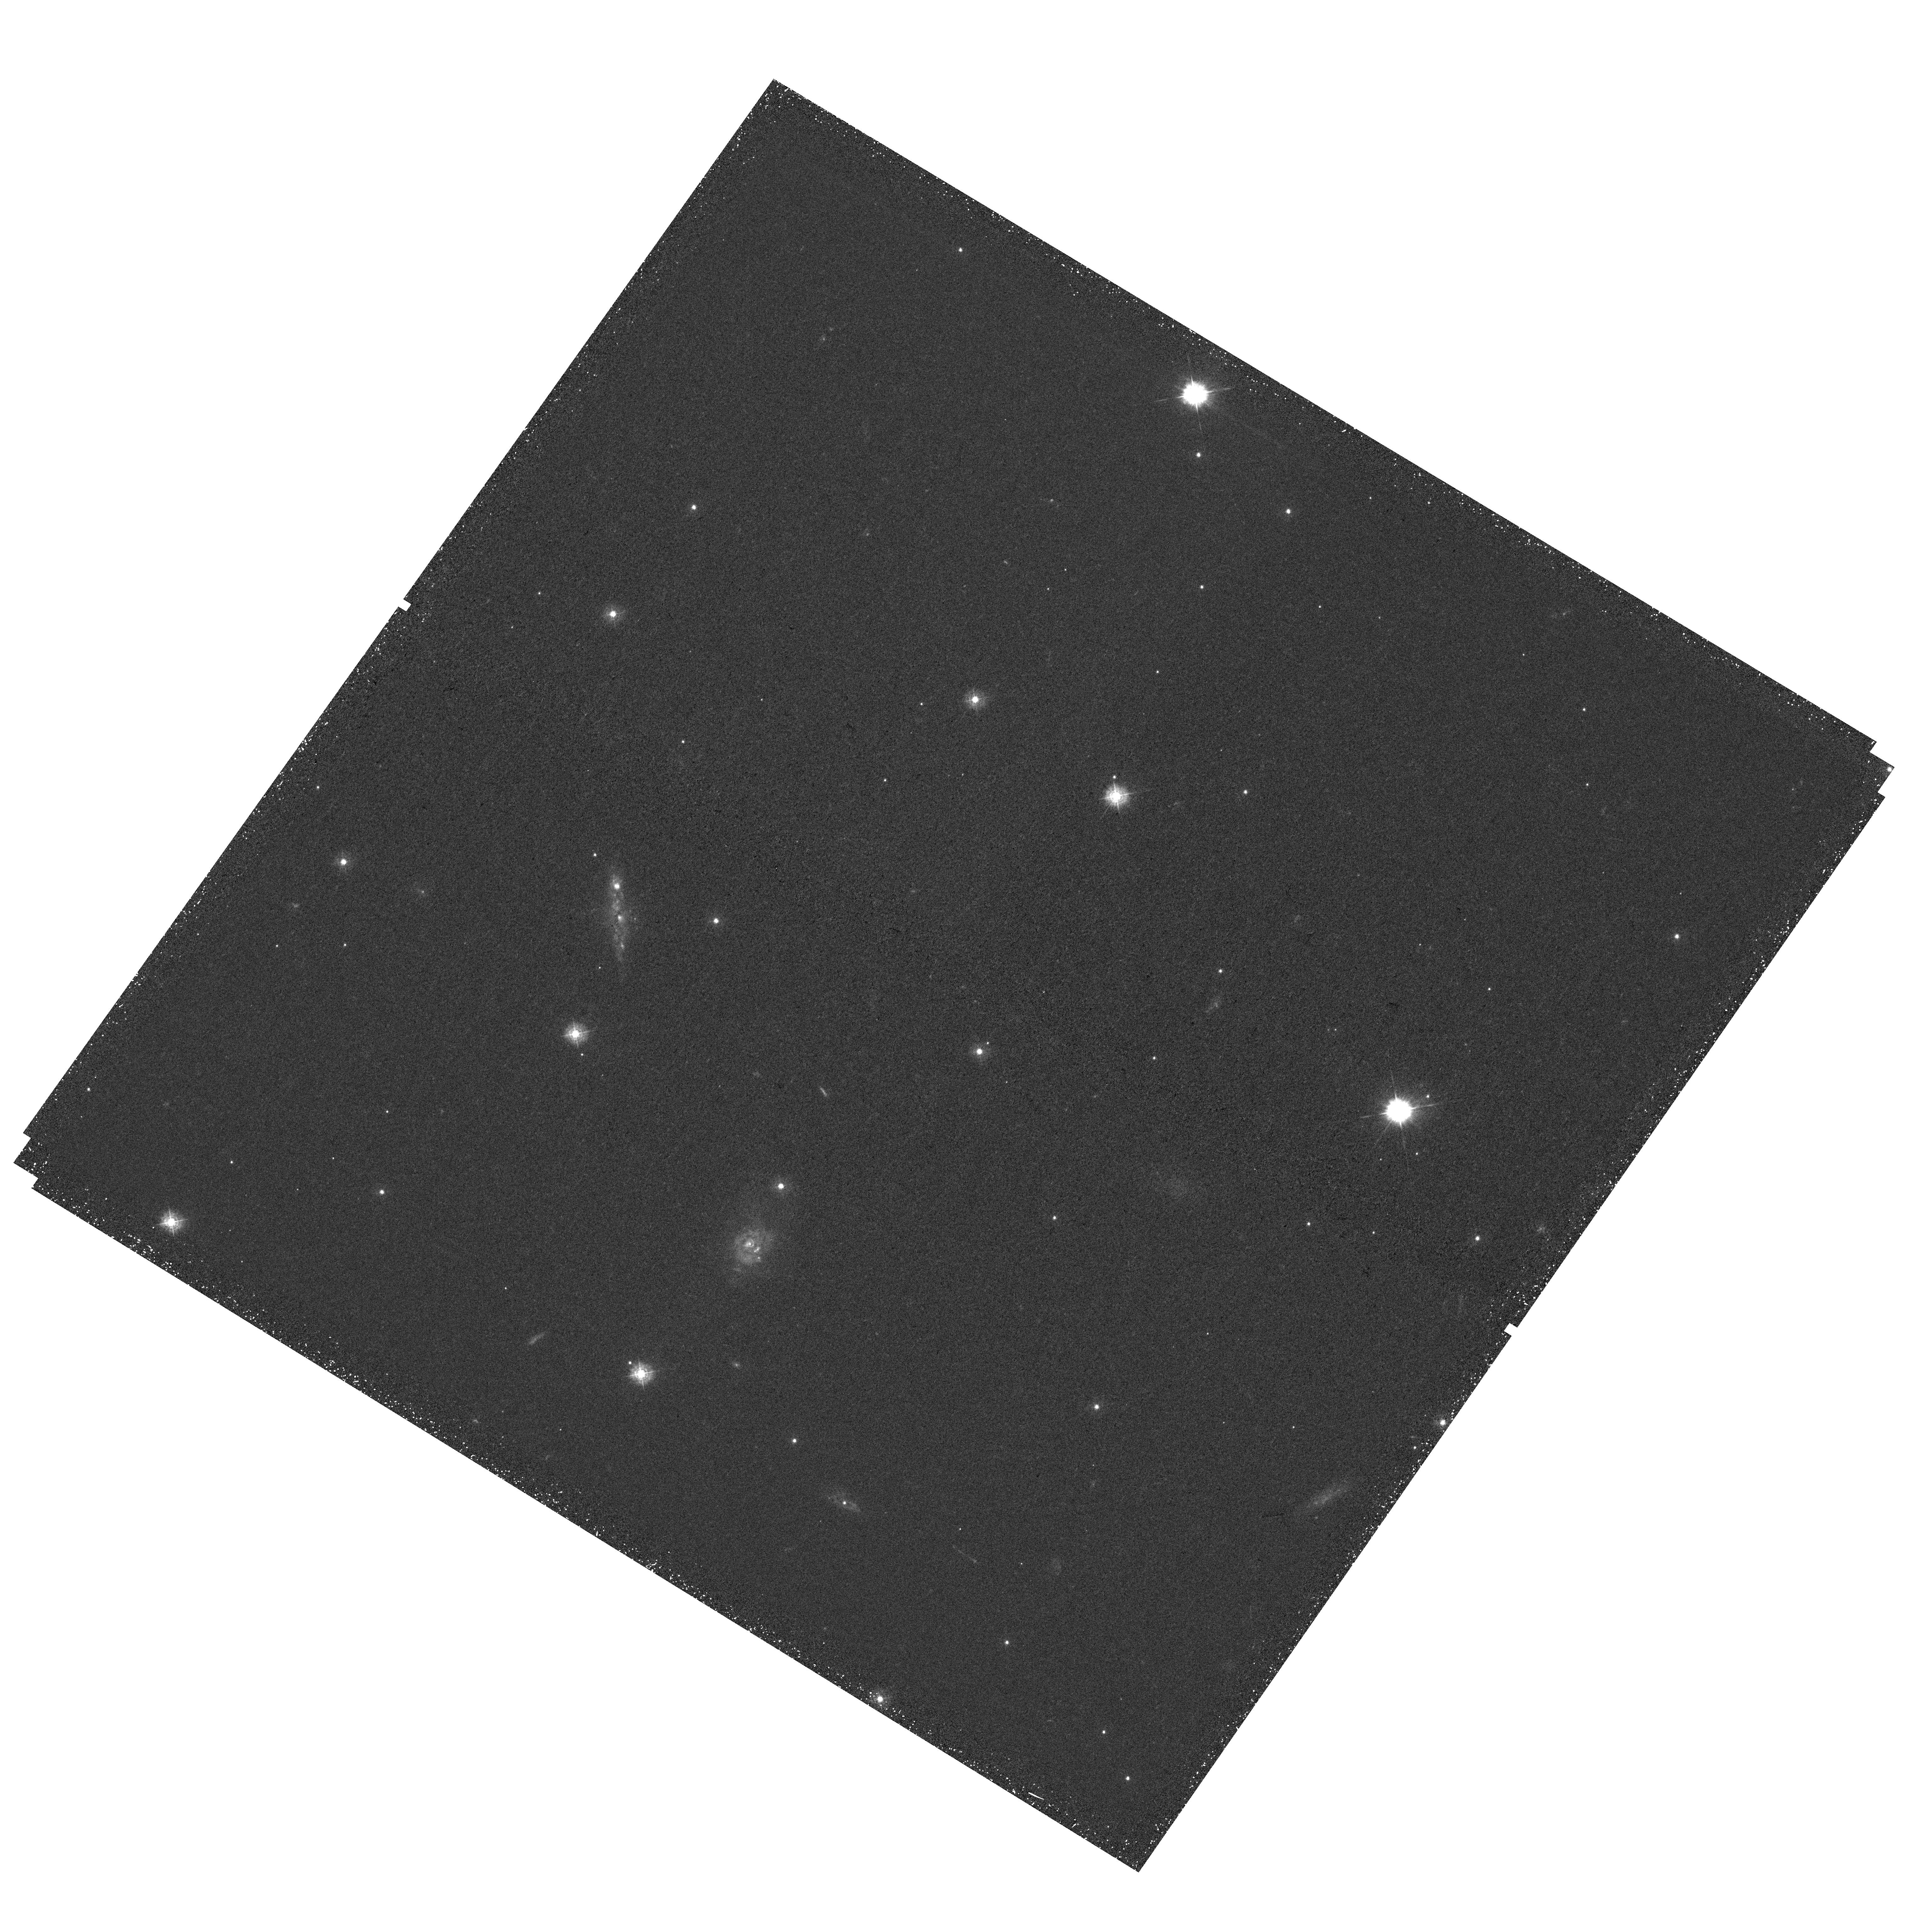
Target: IRASF14378-3651. Instrument: WFC3/UVIS. Filter: F336W. Exposure: 42 min. Observation ID: hst_15472_02_wfc3_uvis_f336w_idsy02

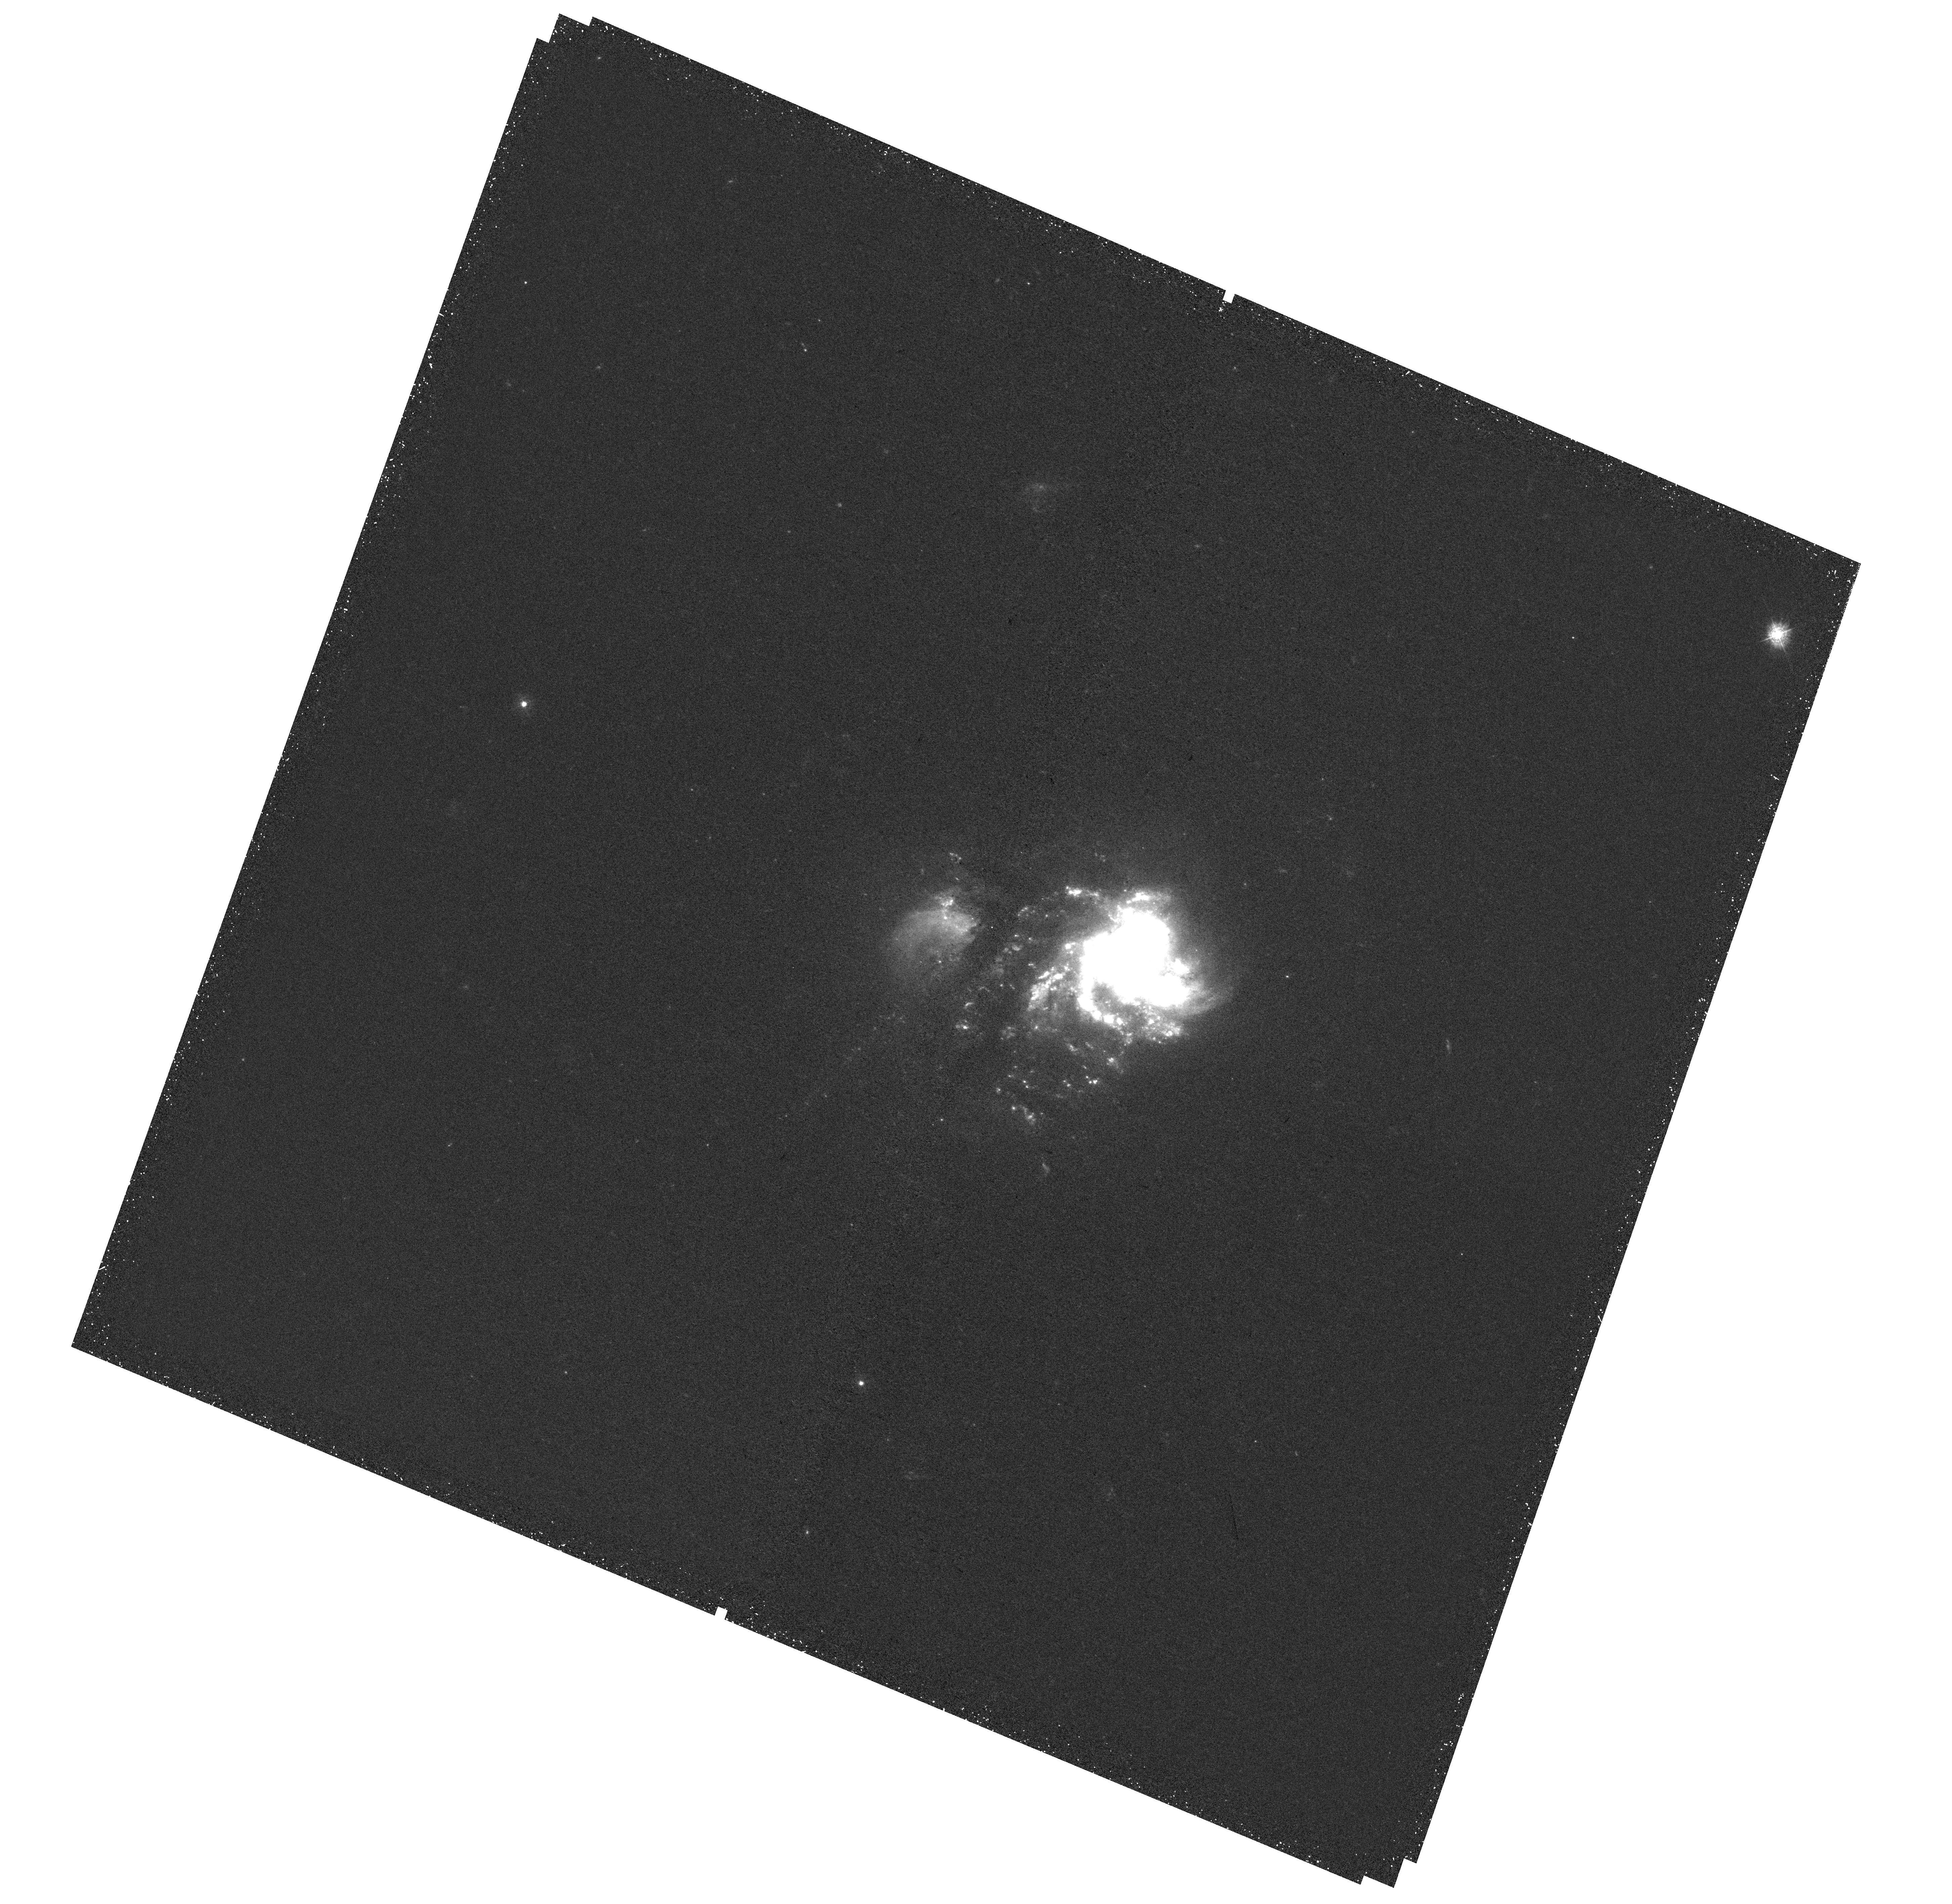
Target: IC-1623. Instrument: WFC3/UVIS. Filter: F336W. Exposure: 41 min. Observation ID: hst_15472_08_wfc3_uvis_f336w_idsy08

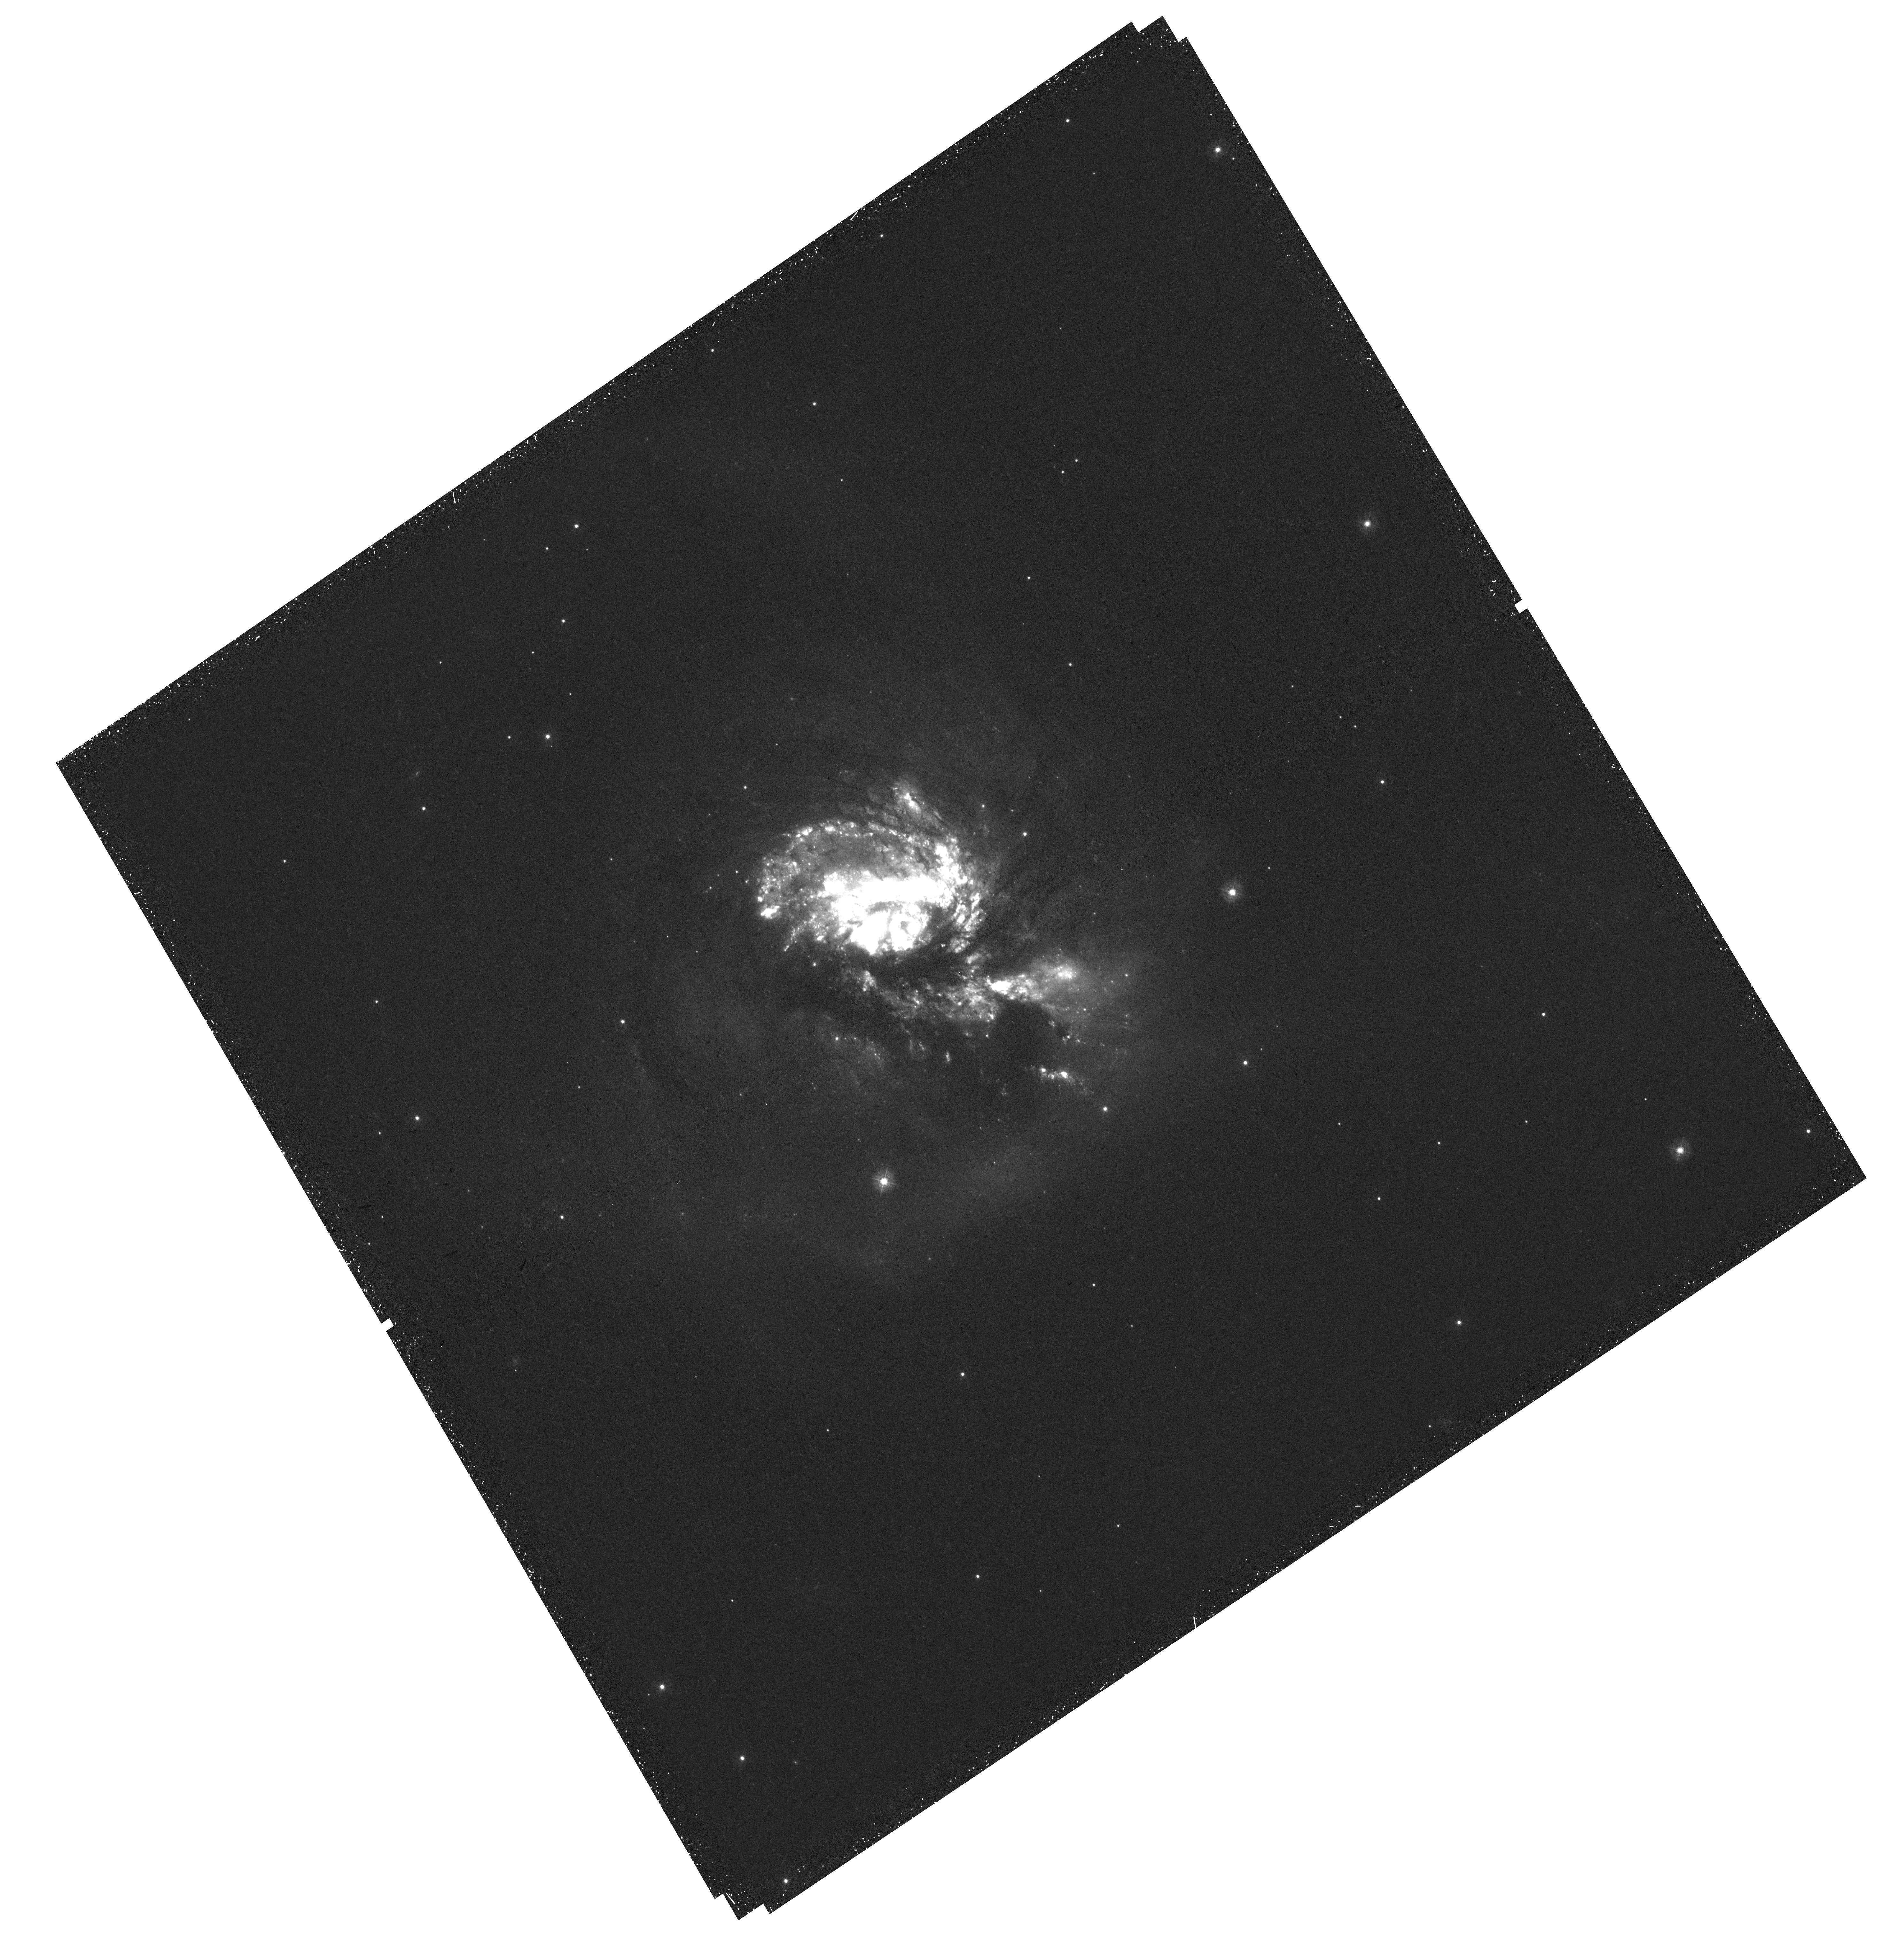
Target: NGC-3256. Instrument: WFC3/UVIS. Filter: F336W. Exposure: 43 min. Observation ID: hst_15472_04_wfc3_uvis_f336w_idsy04

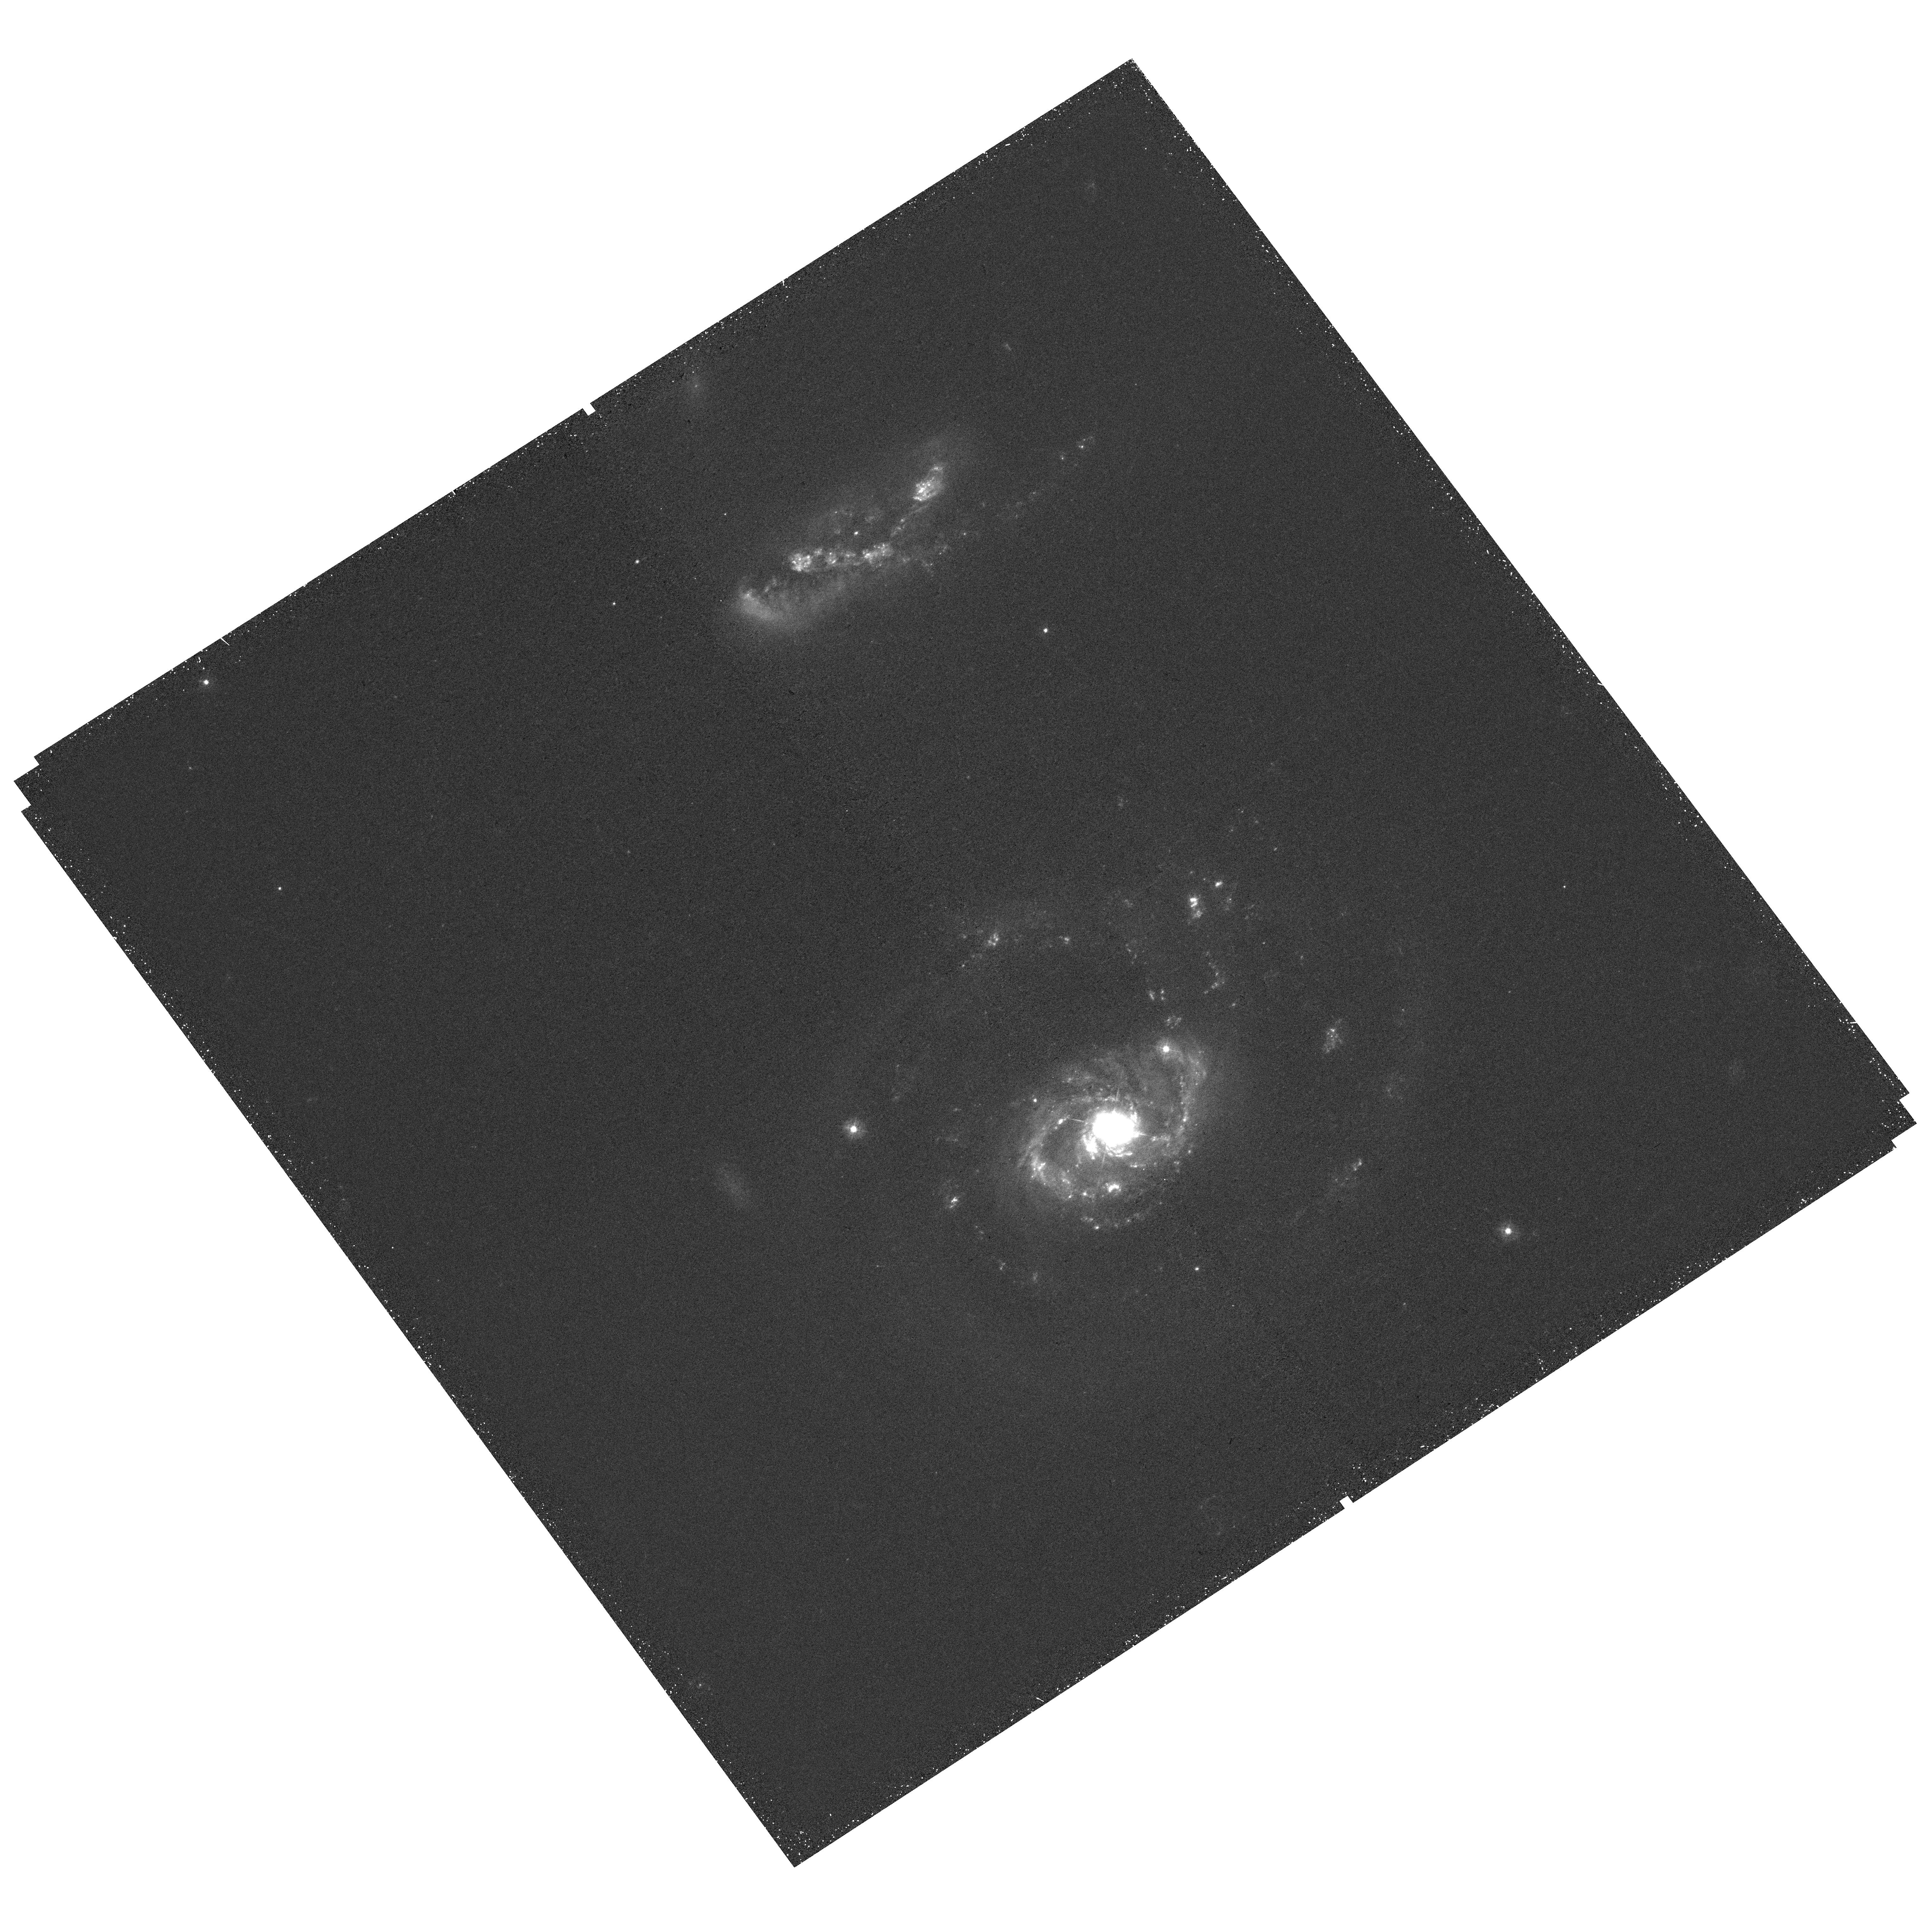
Target: NGC-7469. Instrument: WFC3/UVIS. Filter: F336W. Exposure: 41 min. Observation ID: hst_15472_09_wfc3_uvis_f336w_idsy09

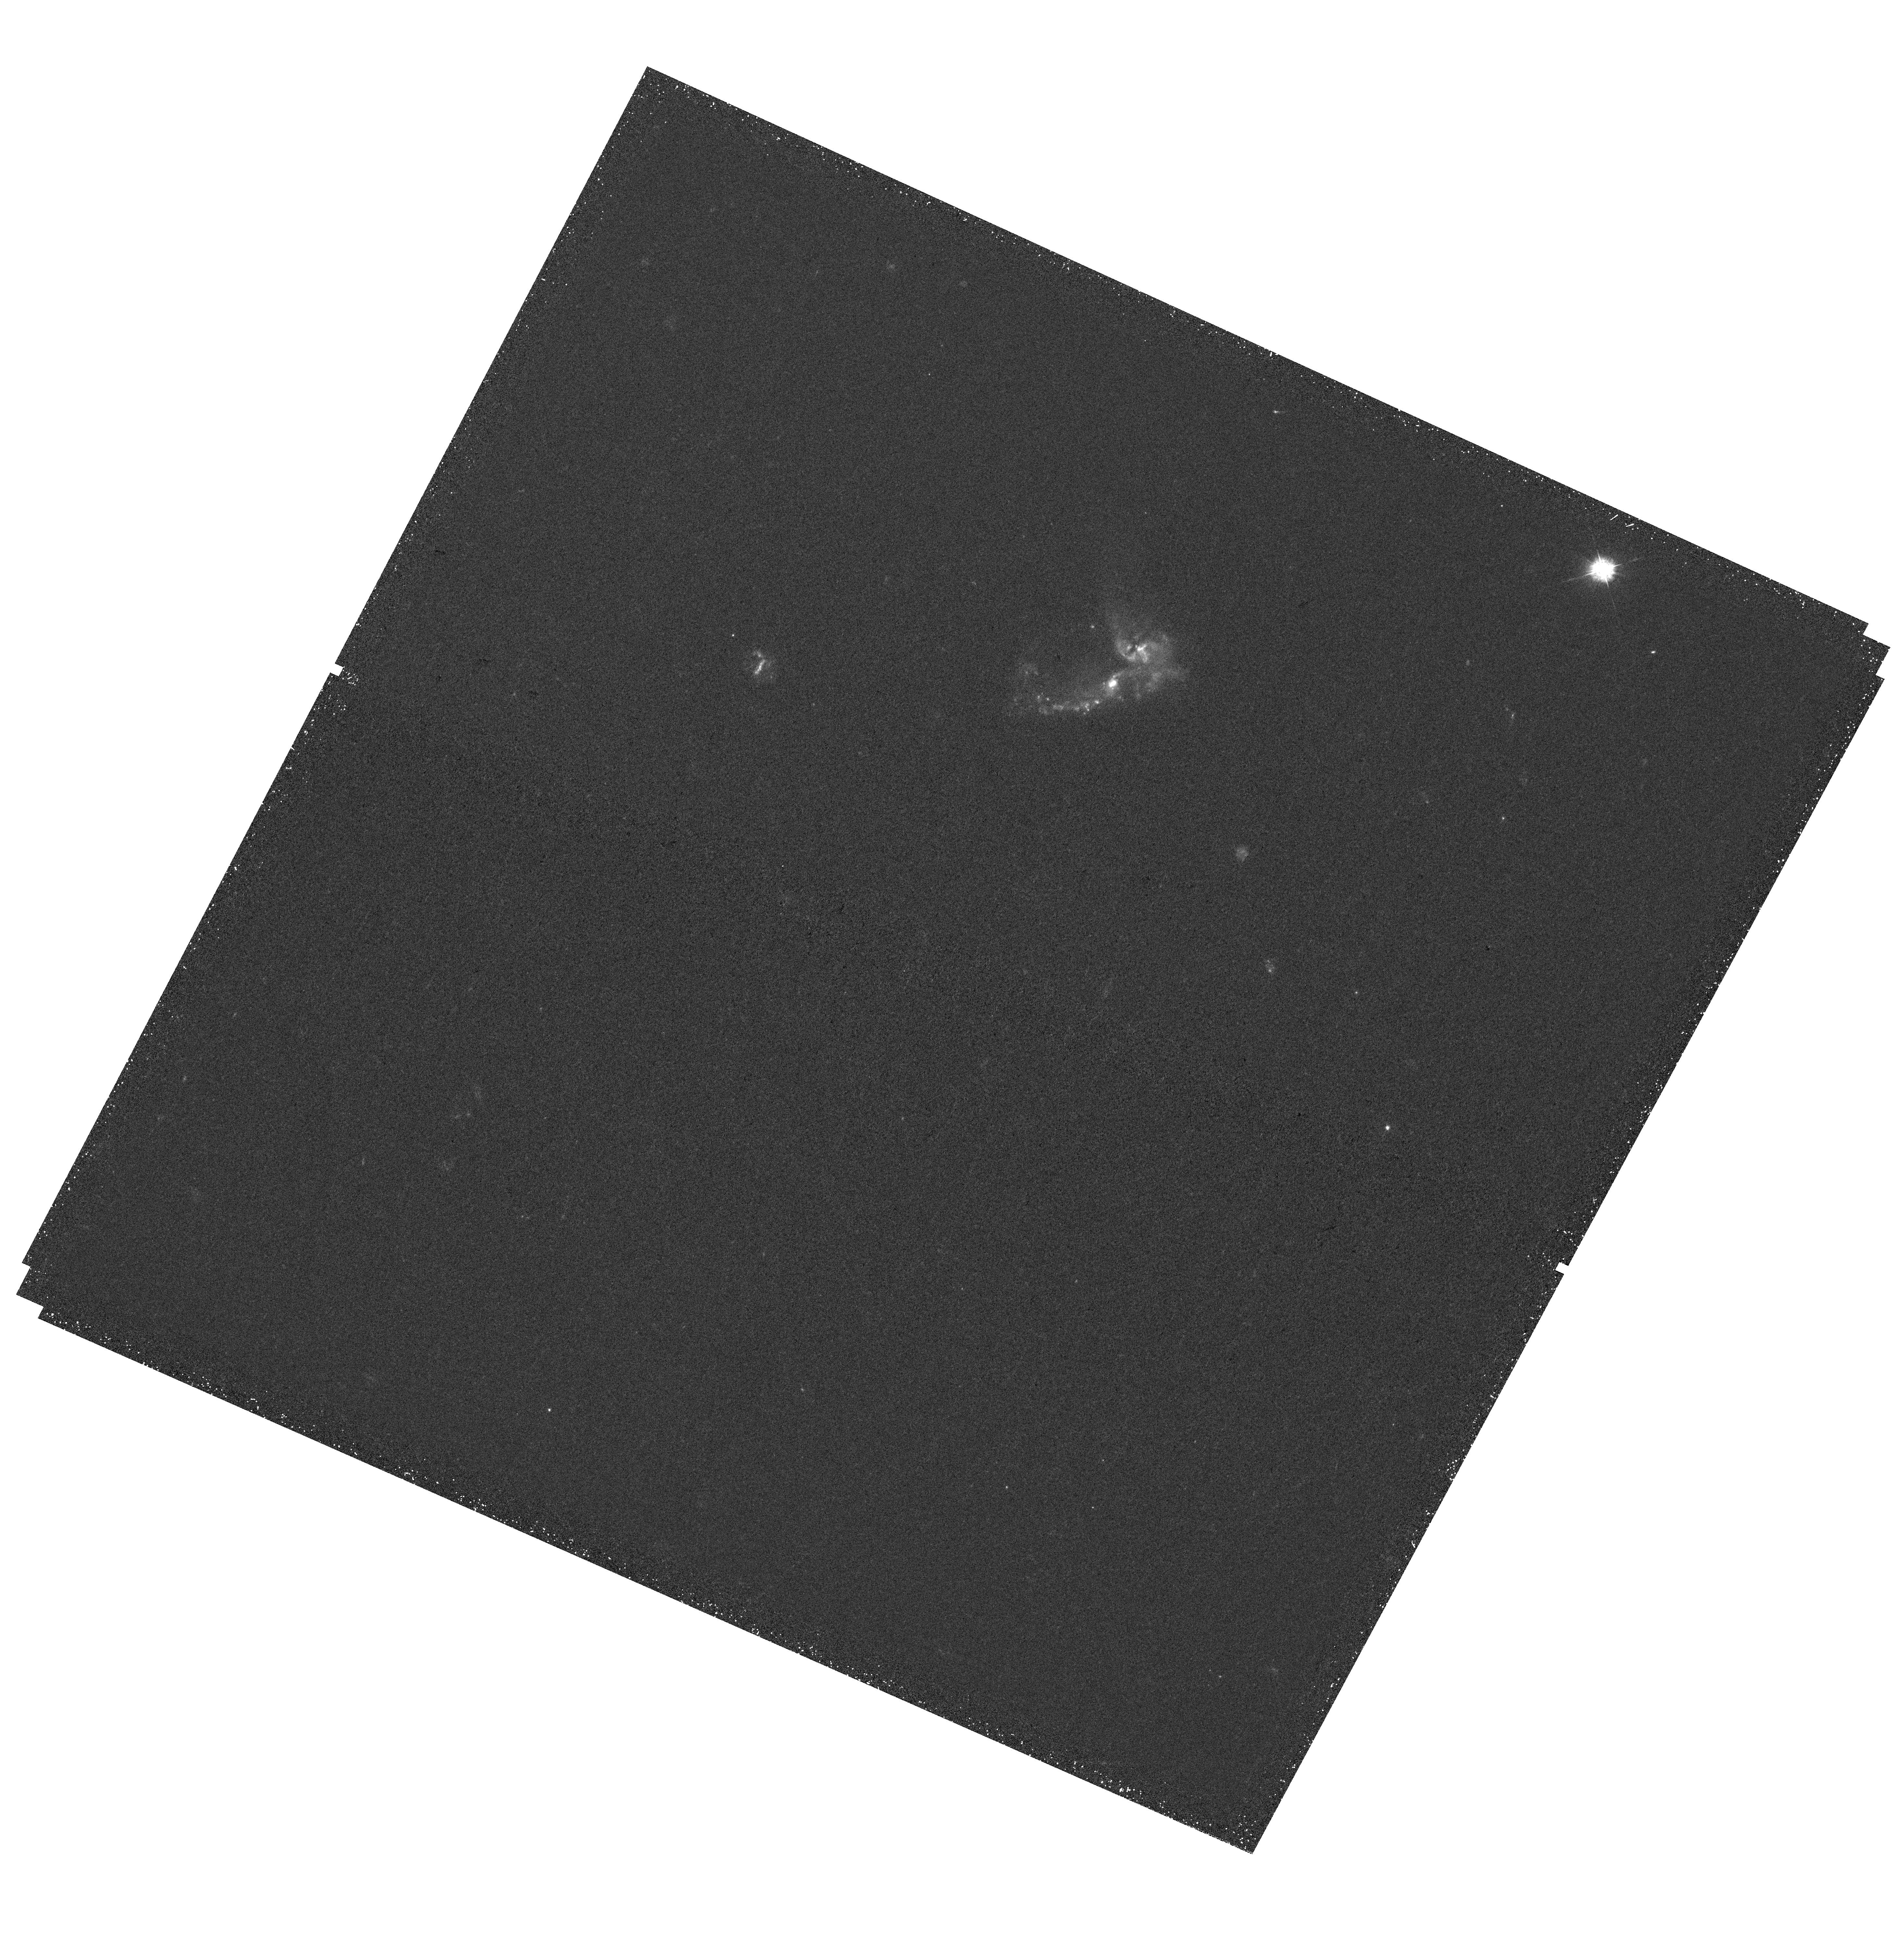
Target: IRASF08572+3915. Instrument: WFC3/UVIS. Filter: F336W. Exposure: 42 min. Observation ID: hst_15472_07_wfc3_uvis_f336w_idsy07

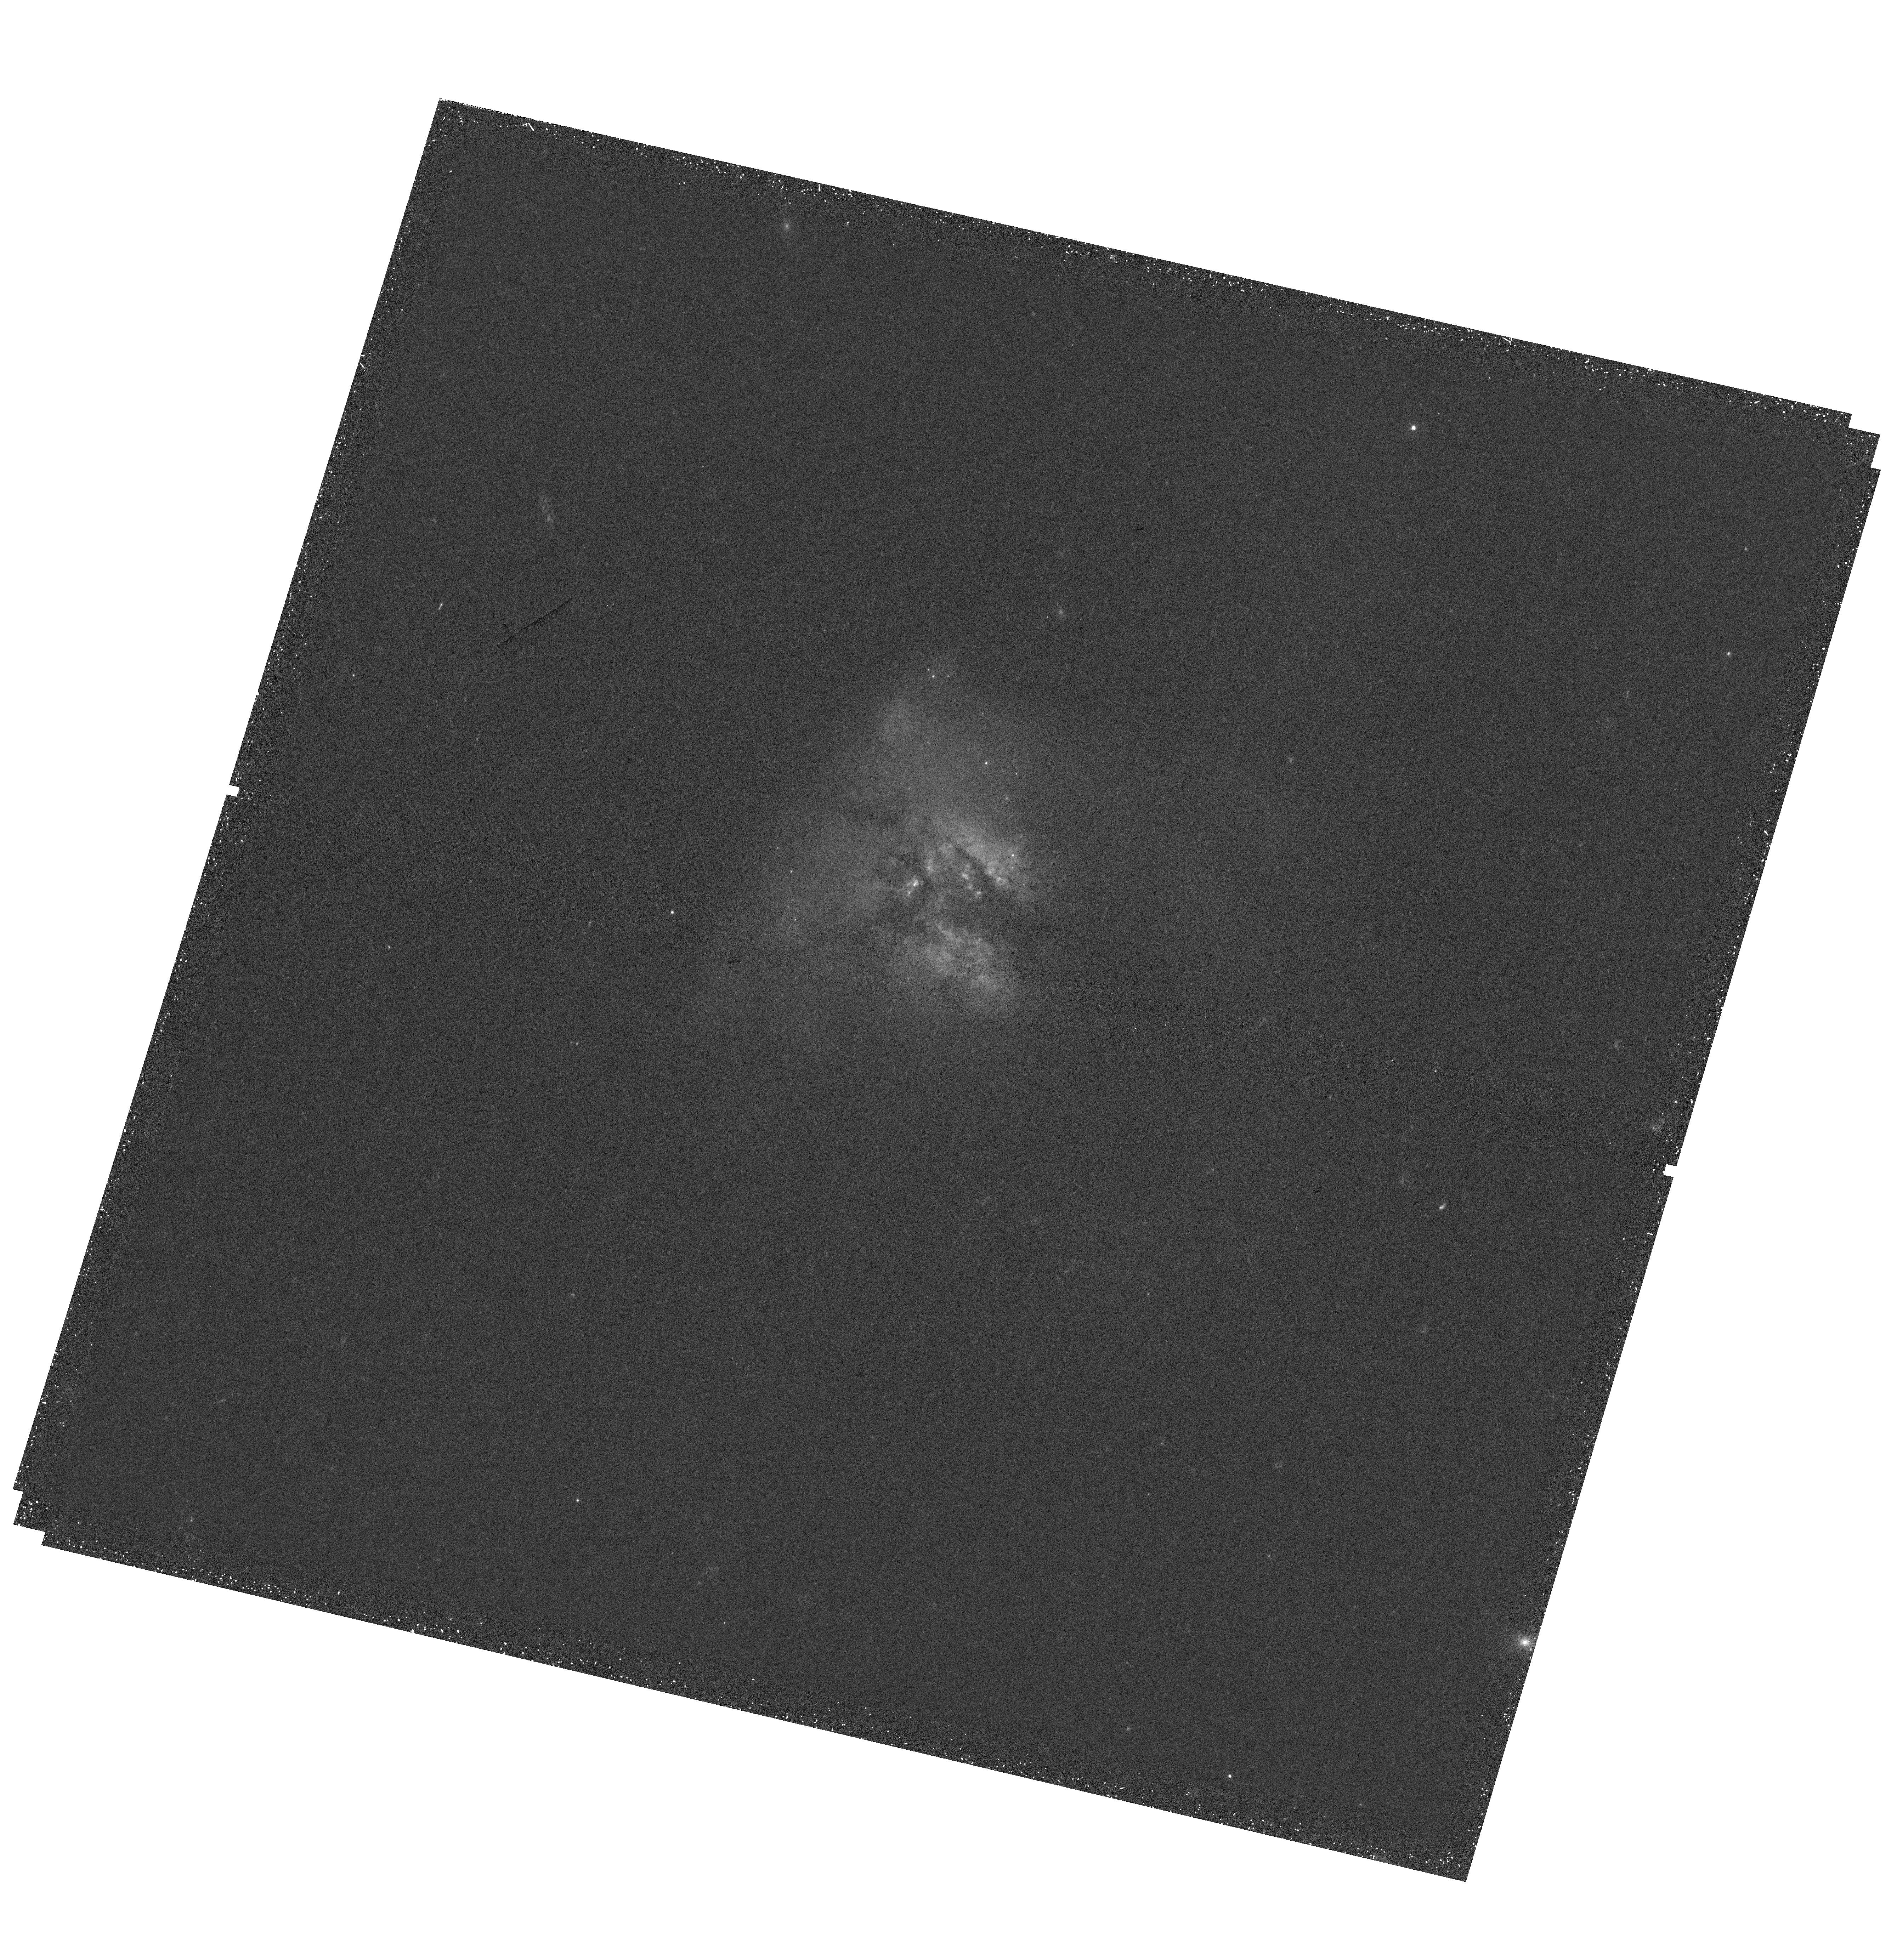
Target: ARP-220. Instrument: WFC3/UVIS. Filter: F336W. Exposure: 41 min. Observation ID: hst_15472_10_wfc3_uvis_f336w_idsy10

Star Cluster Formation and Evolution in Luminous Galaxy Mergers: A Joint JWST-HST Investigation (PI: Evans, Aaron S.)

We propose new F336W observations of all 10 luminous infrared galaxies (LIRGs) in GOALS being observed by JWST as part of our approved ERS program "A JWST Study of the Starburst-AGN Connection in Merging LIRGs" (Armus PI) and as part of GTO campaigns. High-resolution studies of local LIRGs allows us to understand the manner in which star formation in extreme environments differs from that of normal star-forming galaxies, and is also critical for our understanding starbursts in cosmologically distant LIRGs which comprise the bulk of the IR energy density at z > 0.5. These observations allow us to map the distribution of star clusters and NUV emission over the entire extent of each LIRG and, combined with our pre-existing HST and upcoming JWST ERS and GTO datasets, enable the following questions to be answered: 1) Is star formation and cluster disruption in such violent environments fundamentally different than in normal star-forming galaxies? 2) Do star clusters in LIRGs have a characteristic mass consistent with them being the precursors to globular clusters? 3) Are the proximity of young NUV-bright clusters relative to embedded IR-bright star clusters as traced by JWST consistent with the NUV clusters being birthed from these energetic IR starburst regions? I.e., are NUV-bright clusters representative of the imbedded star formation which drives the high IR luminosities of LIRGs? The combined dataset has strong legacy value, and the present study will greatly expand our understanding of star cluster formation and evolution in the most extreme environments, providing one of the clearest pictures to date of the complex galactic ecosystems of local starburst galaxies.